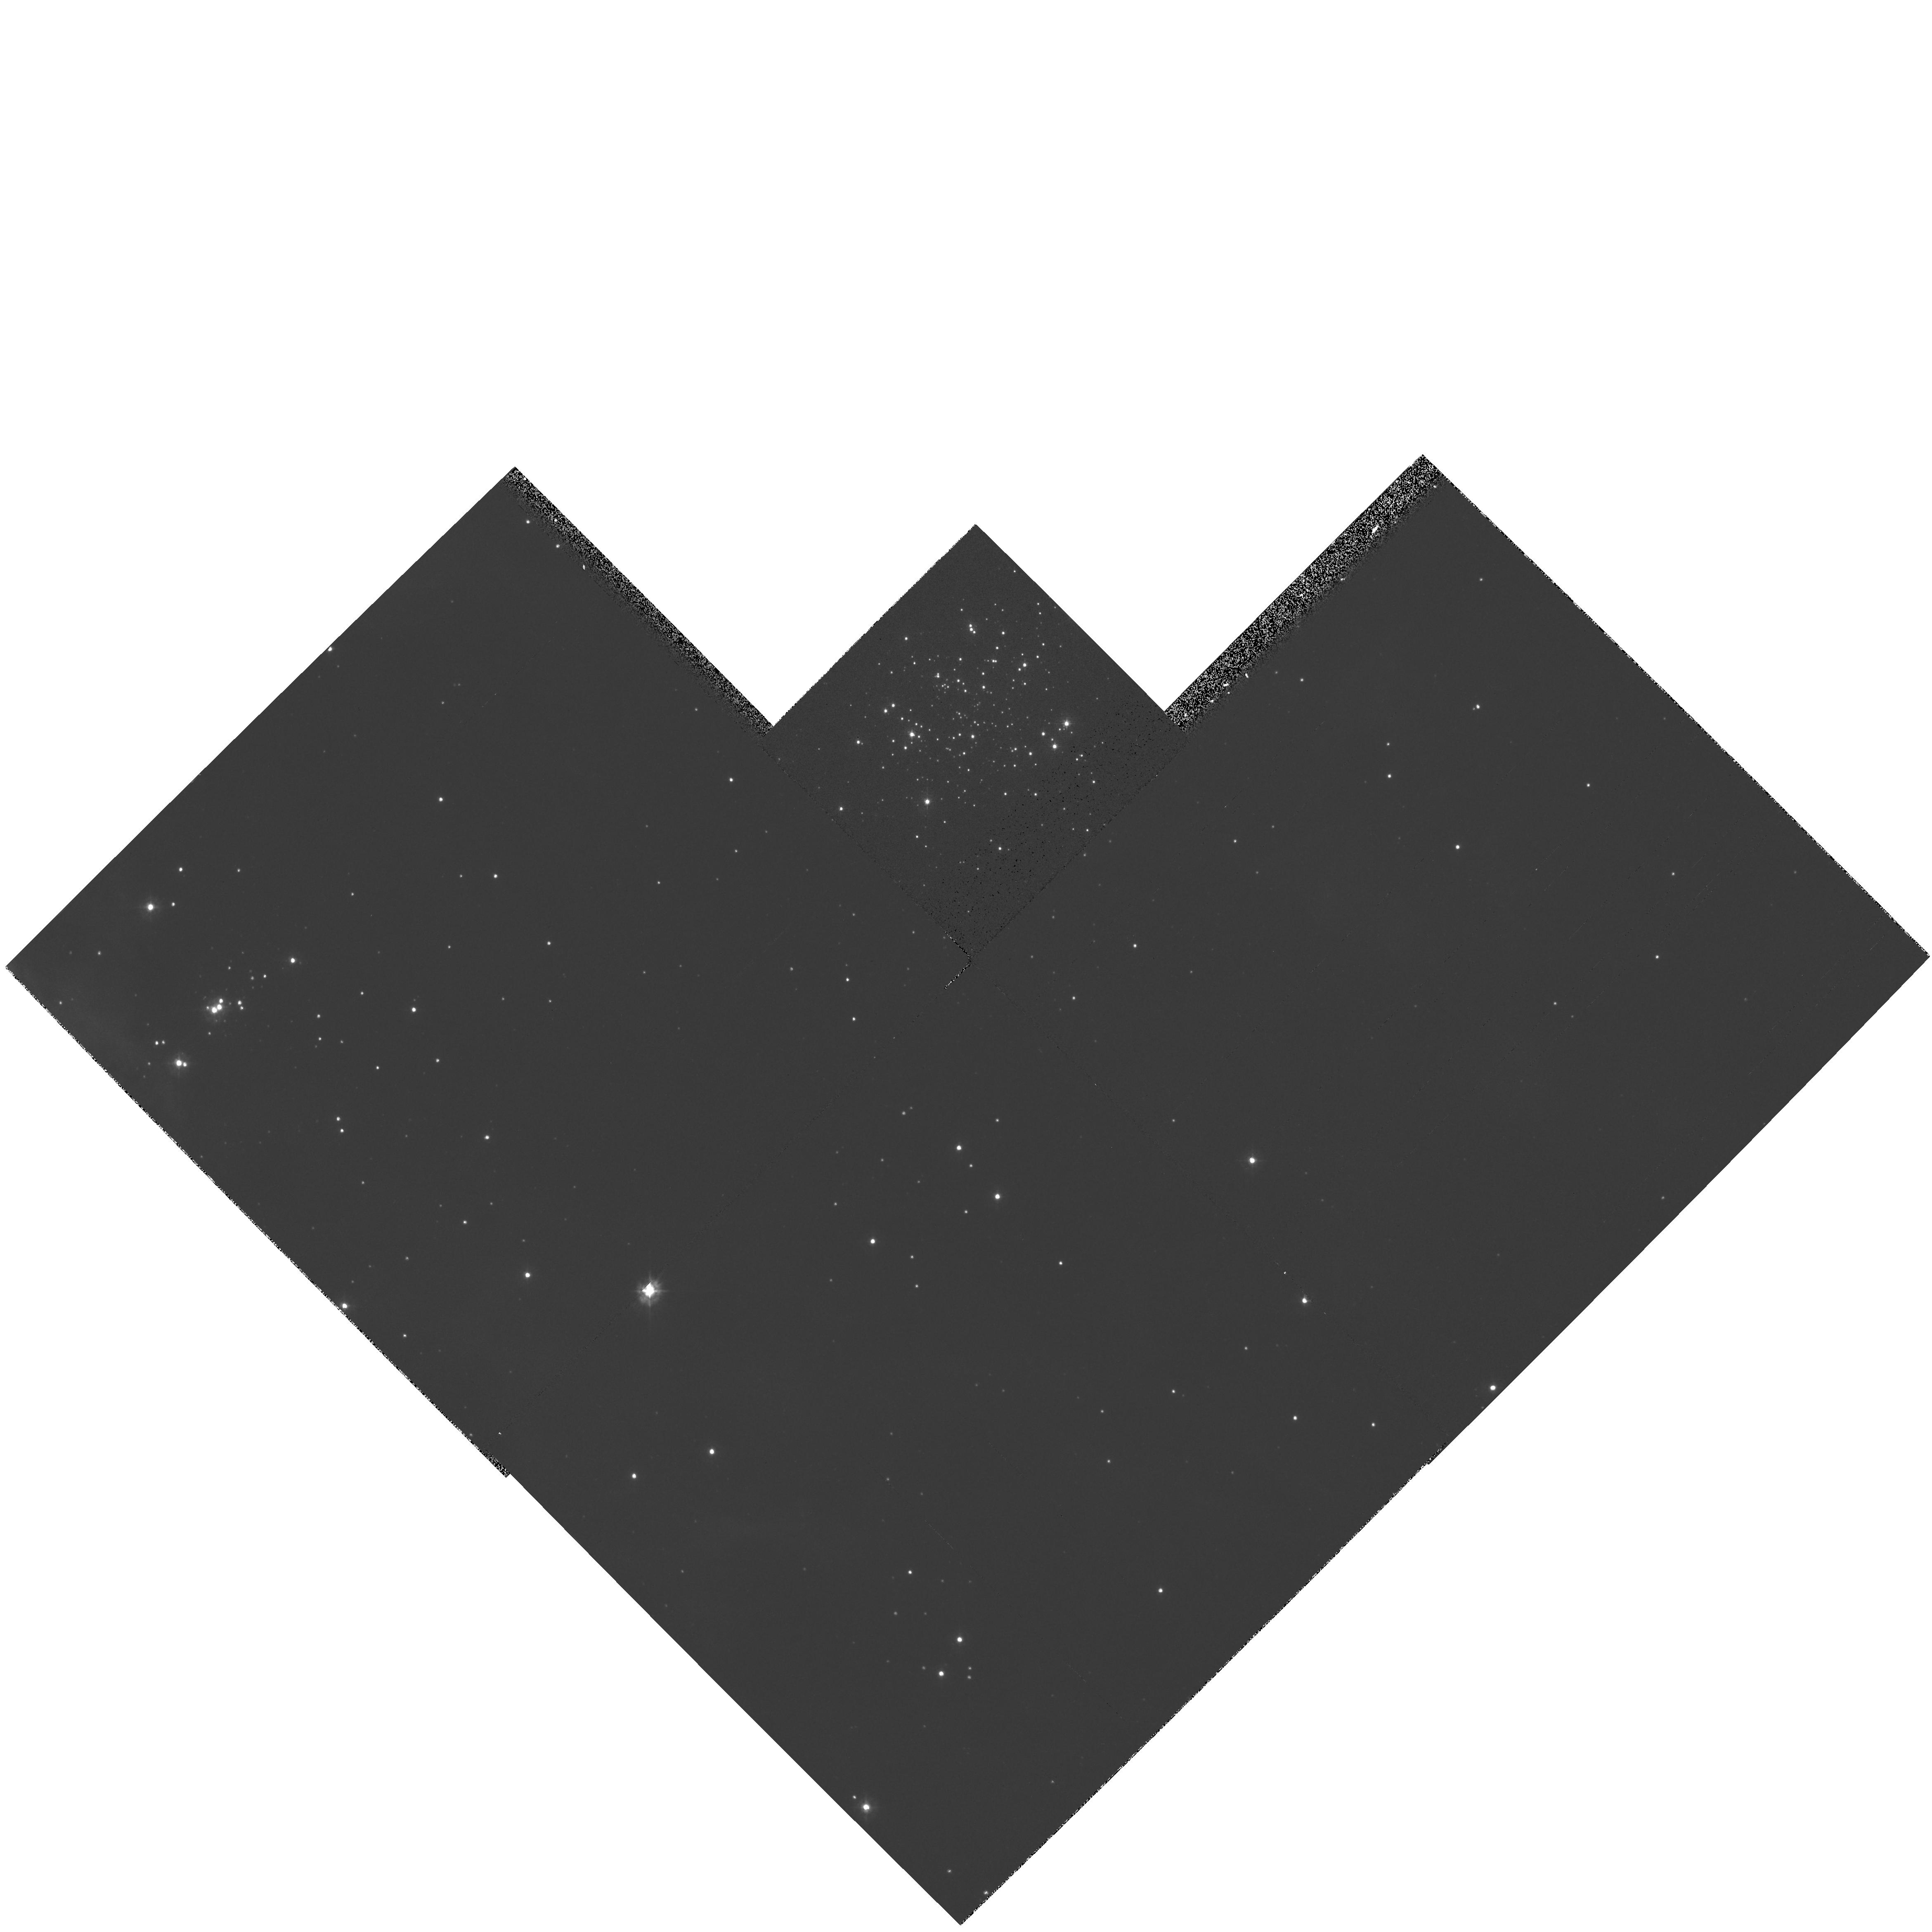
Target: NGC2070-NW-SHELL
Instrument: WFPC2/PC
Filter: F336W
Exposure: 4 min
Observation ID: hst_6122_01_wfpc2_pc_f336w_u30l01

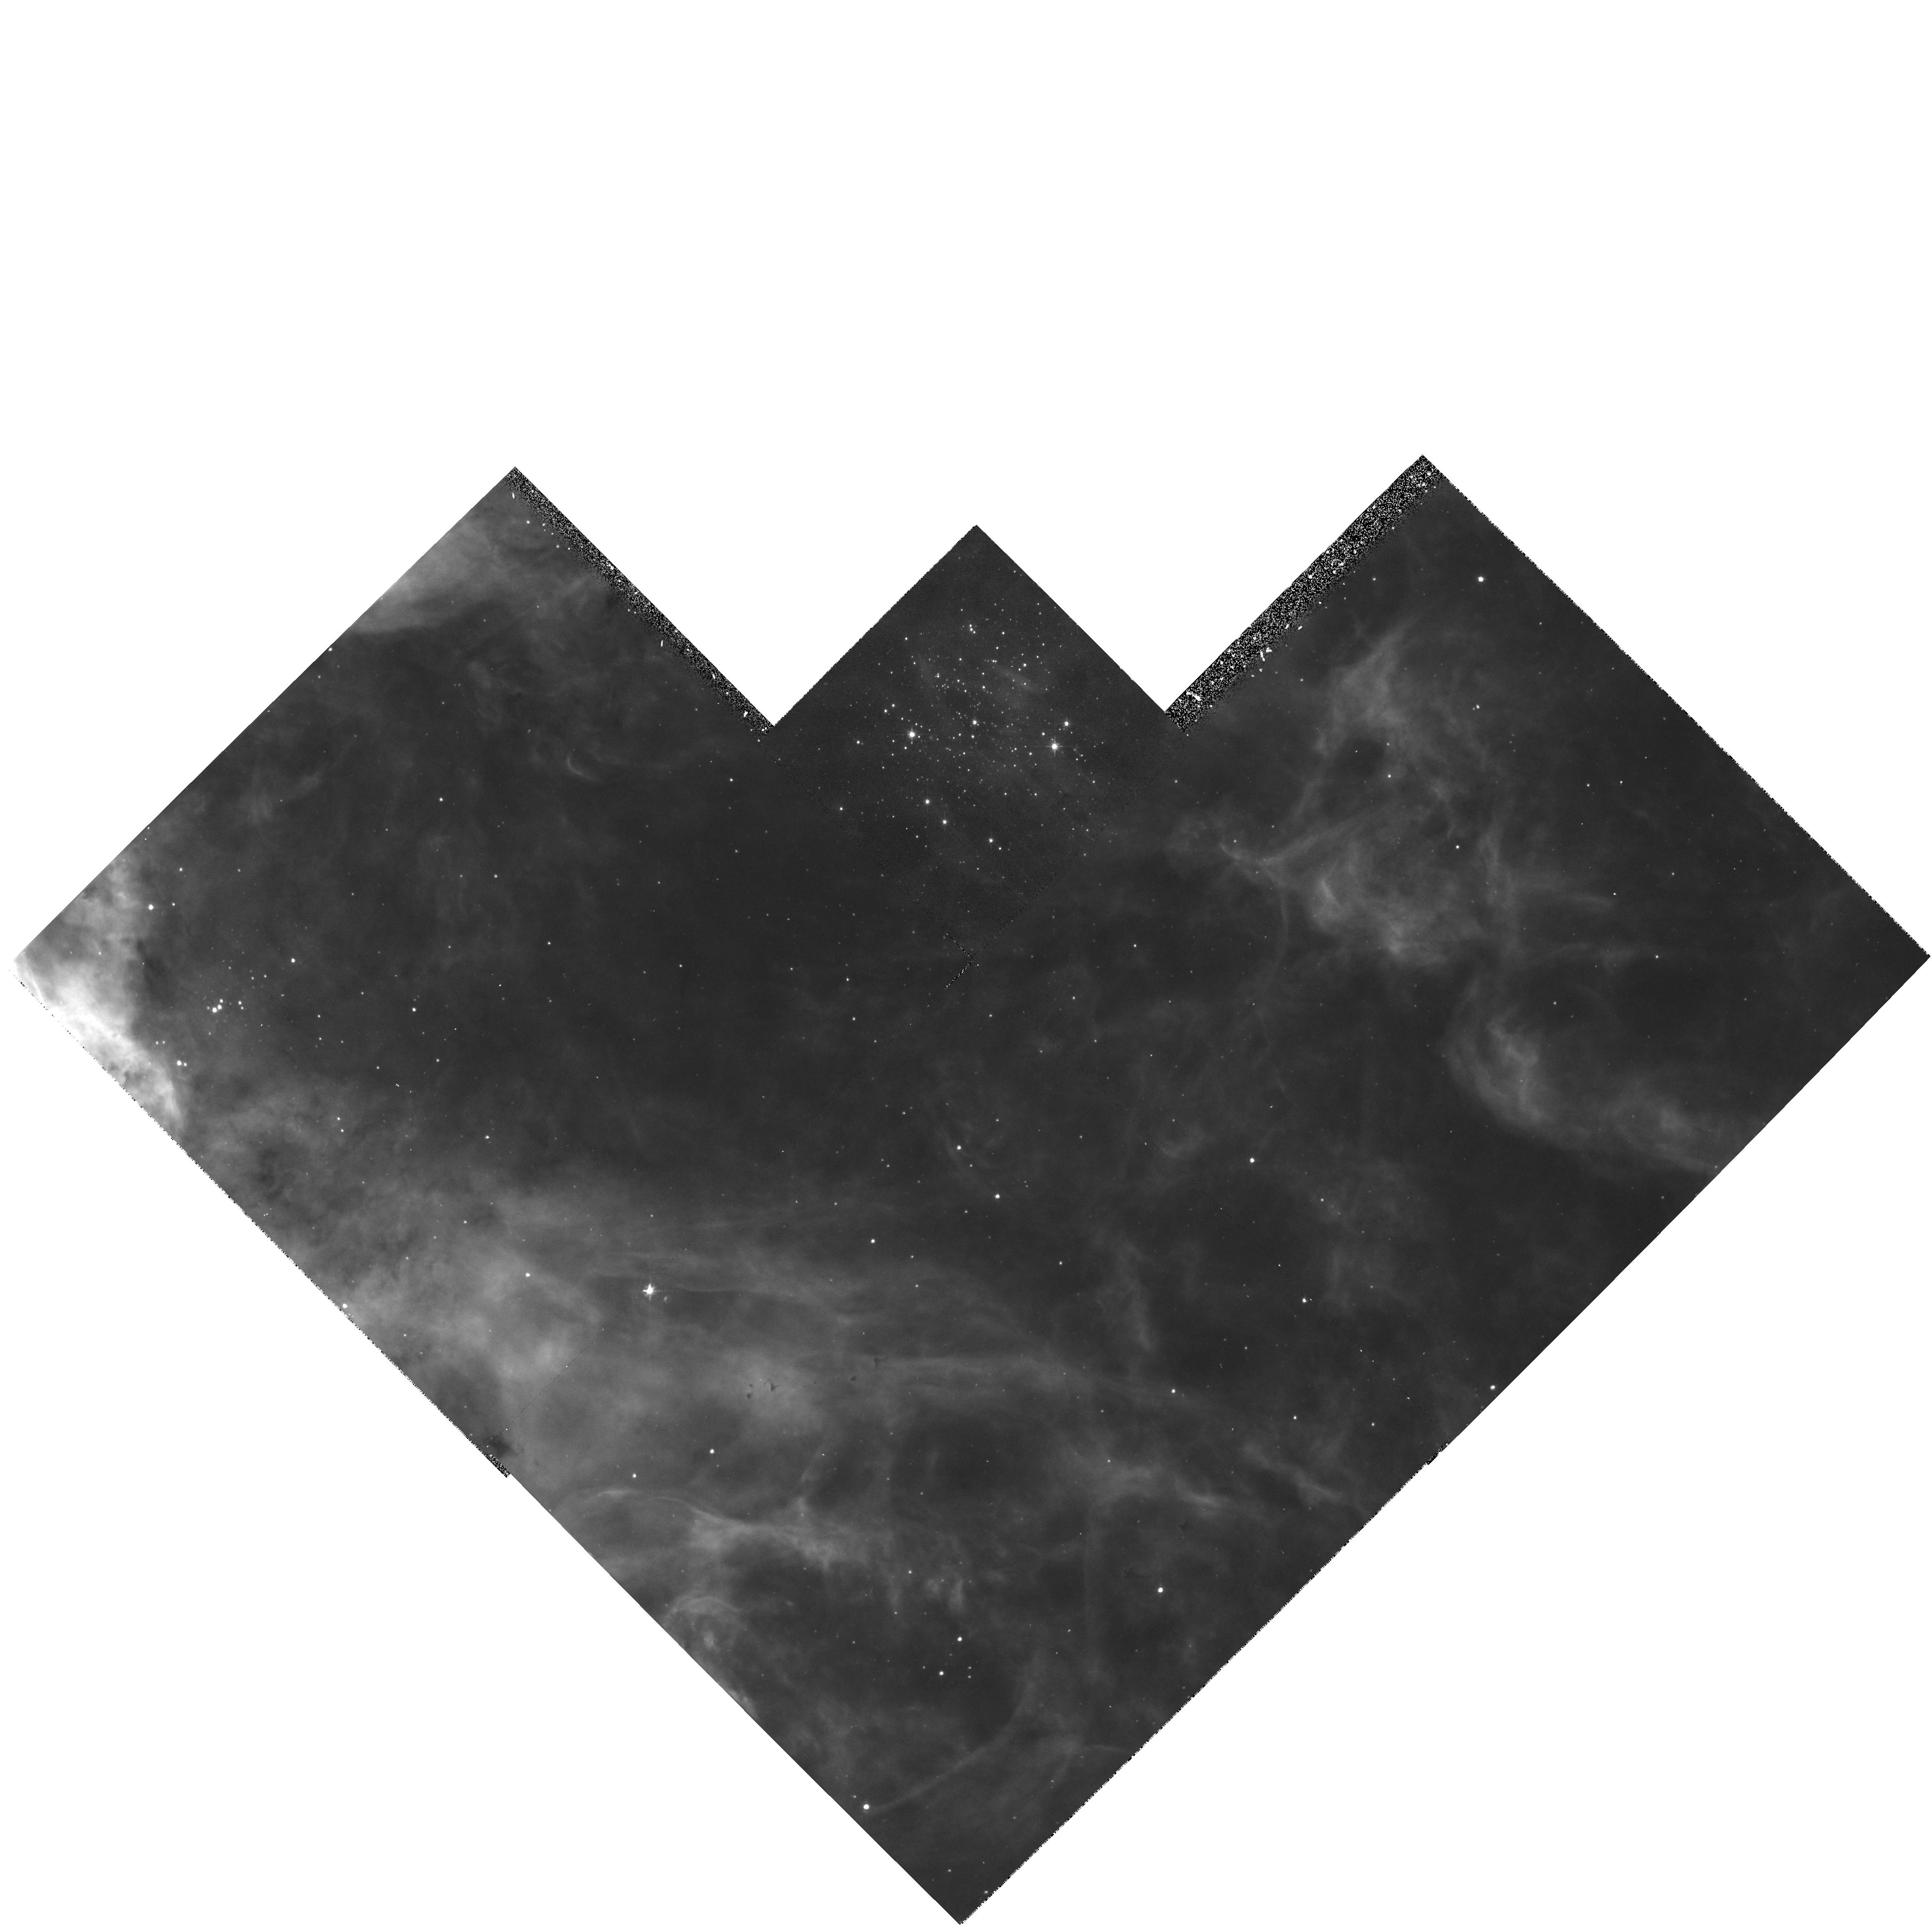
Target: NGC2070-NW-SHELL
Instrument: WFPC2/PC
Filter: F502N
Exposure: 23 min
Observation ID: hst_6122_01_wfpc2_pc_f502n_u30l01

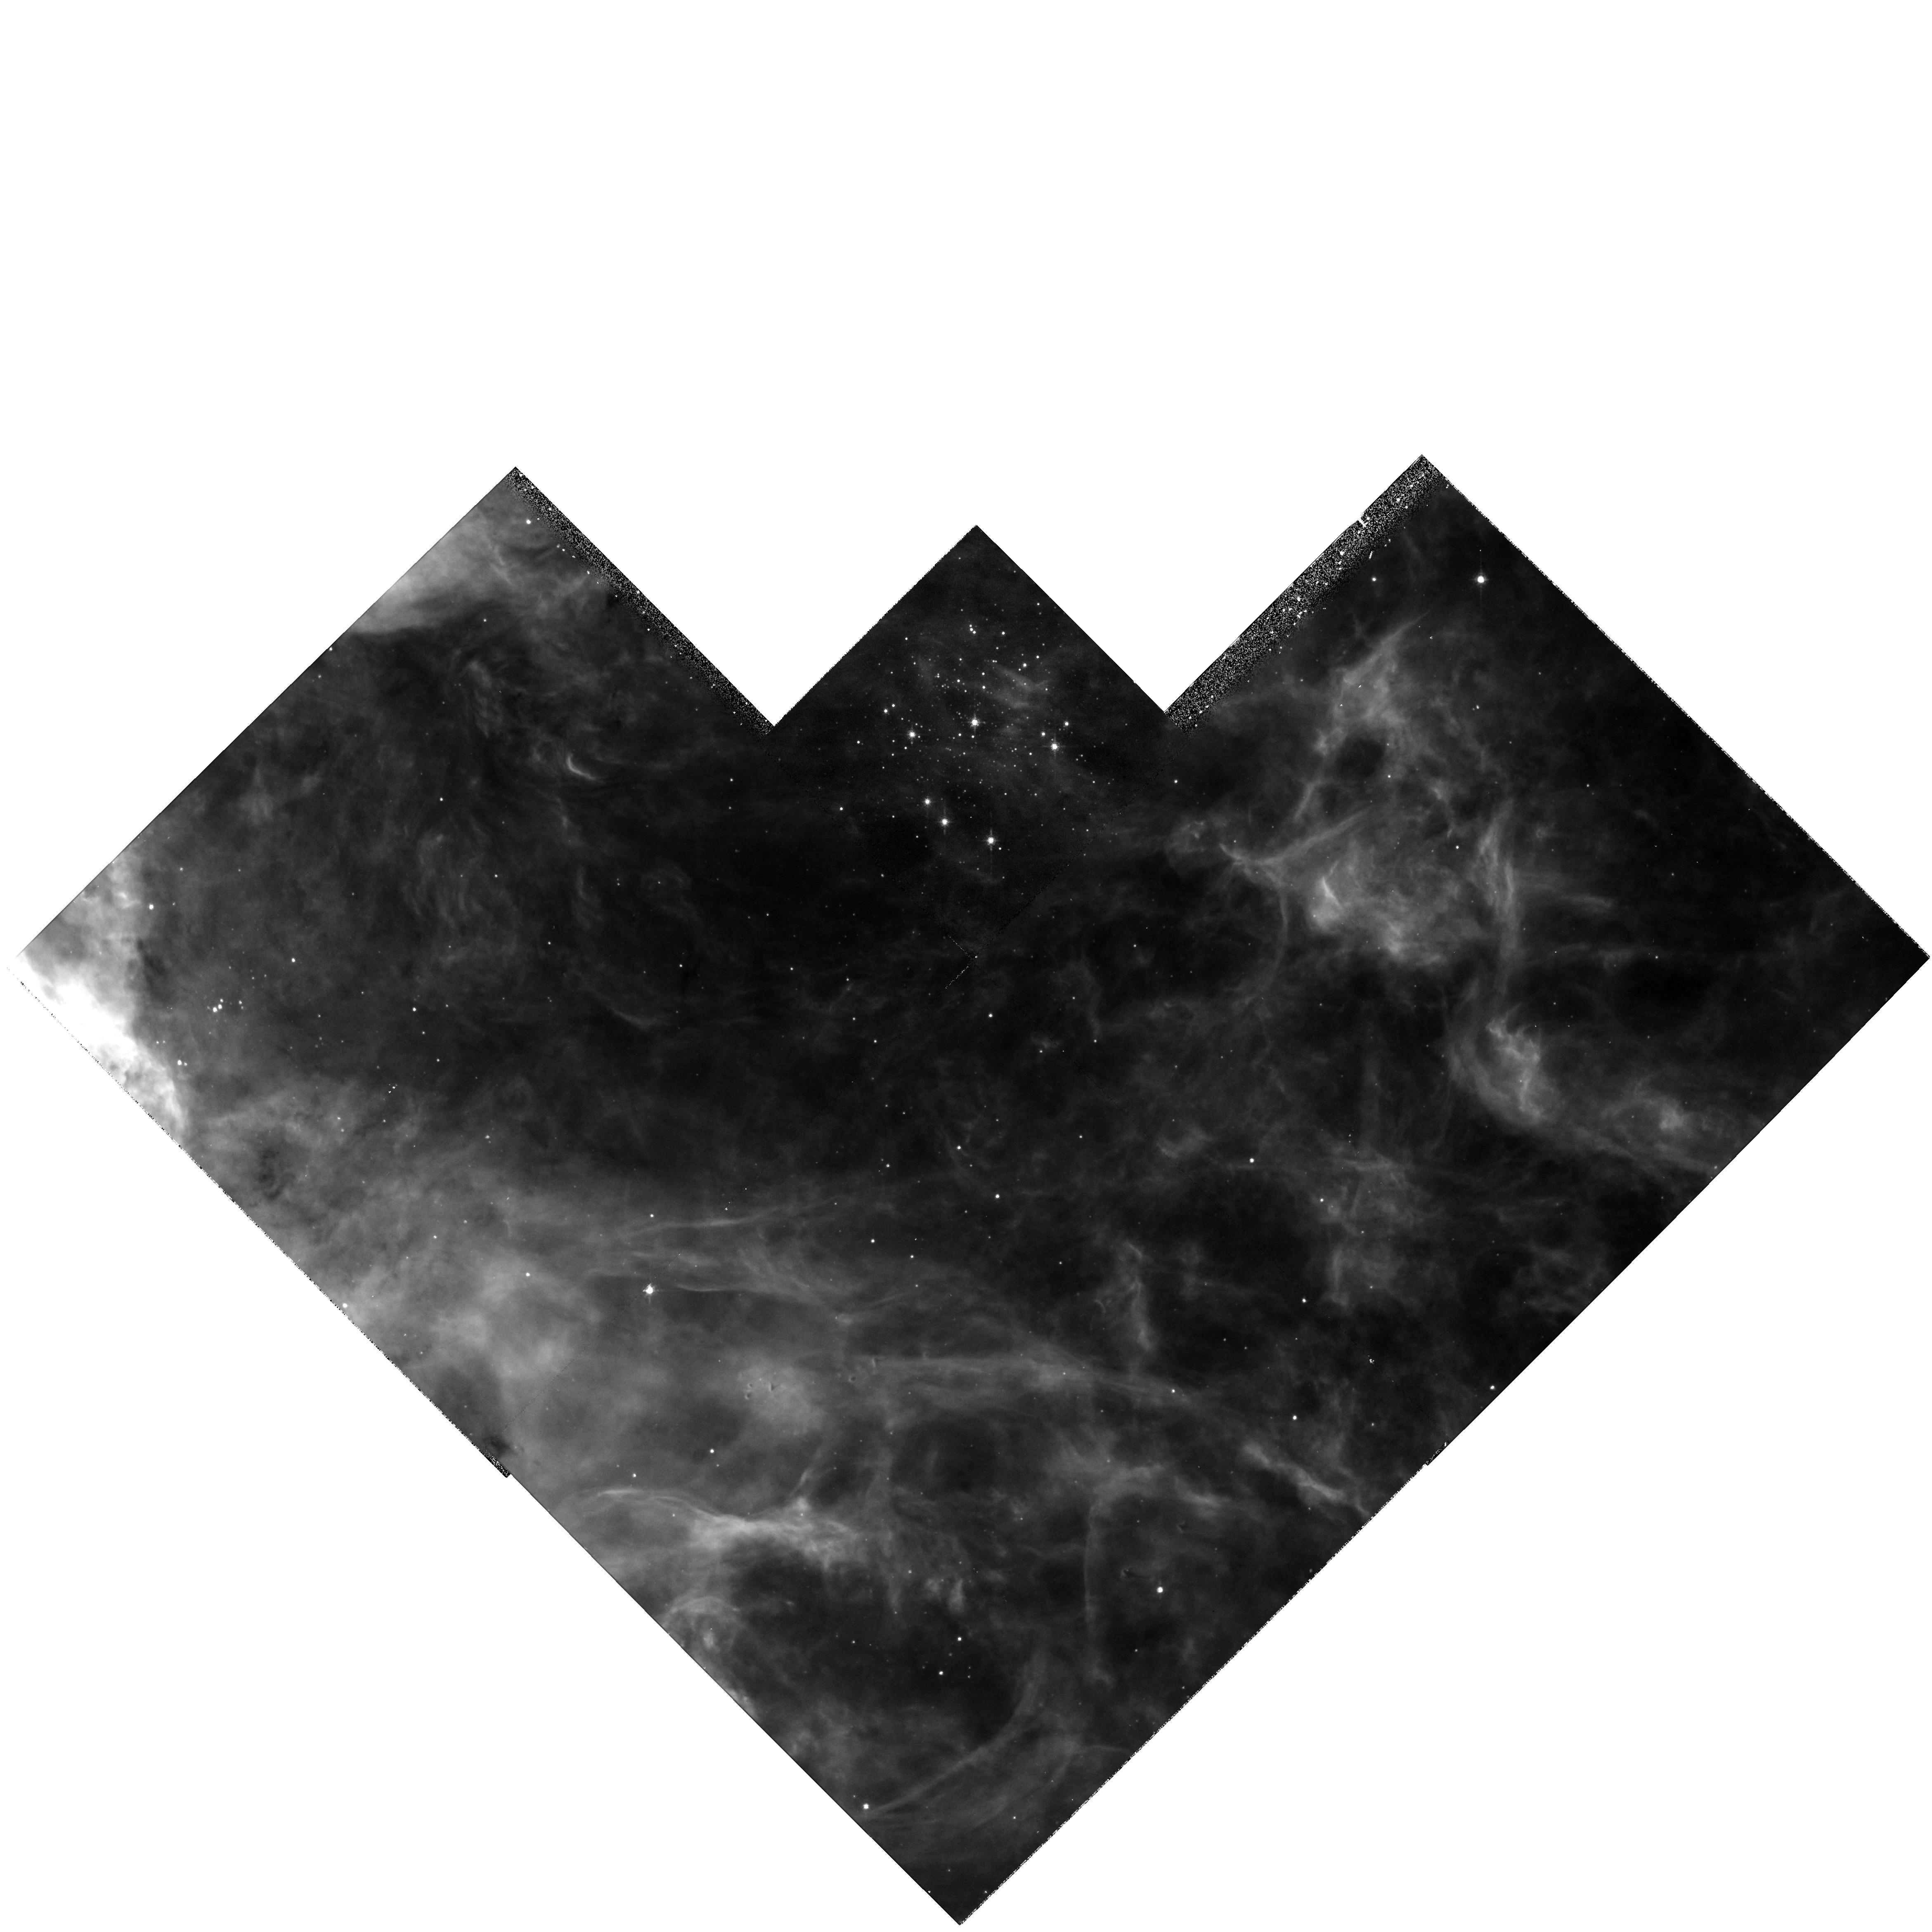
Target: NGC2070-NW-SHELL
Instrument: WFPC2/PC
Filter: F656N
Exposure: 23 min
Observation ID: hst_6122_01_wfpc2_pc_f656n_u30l01

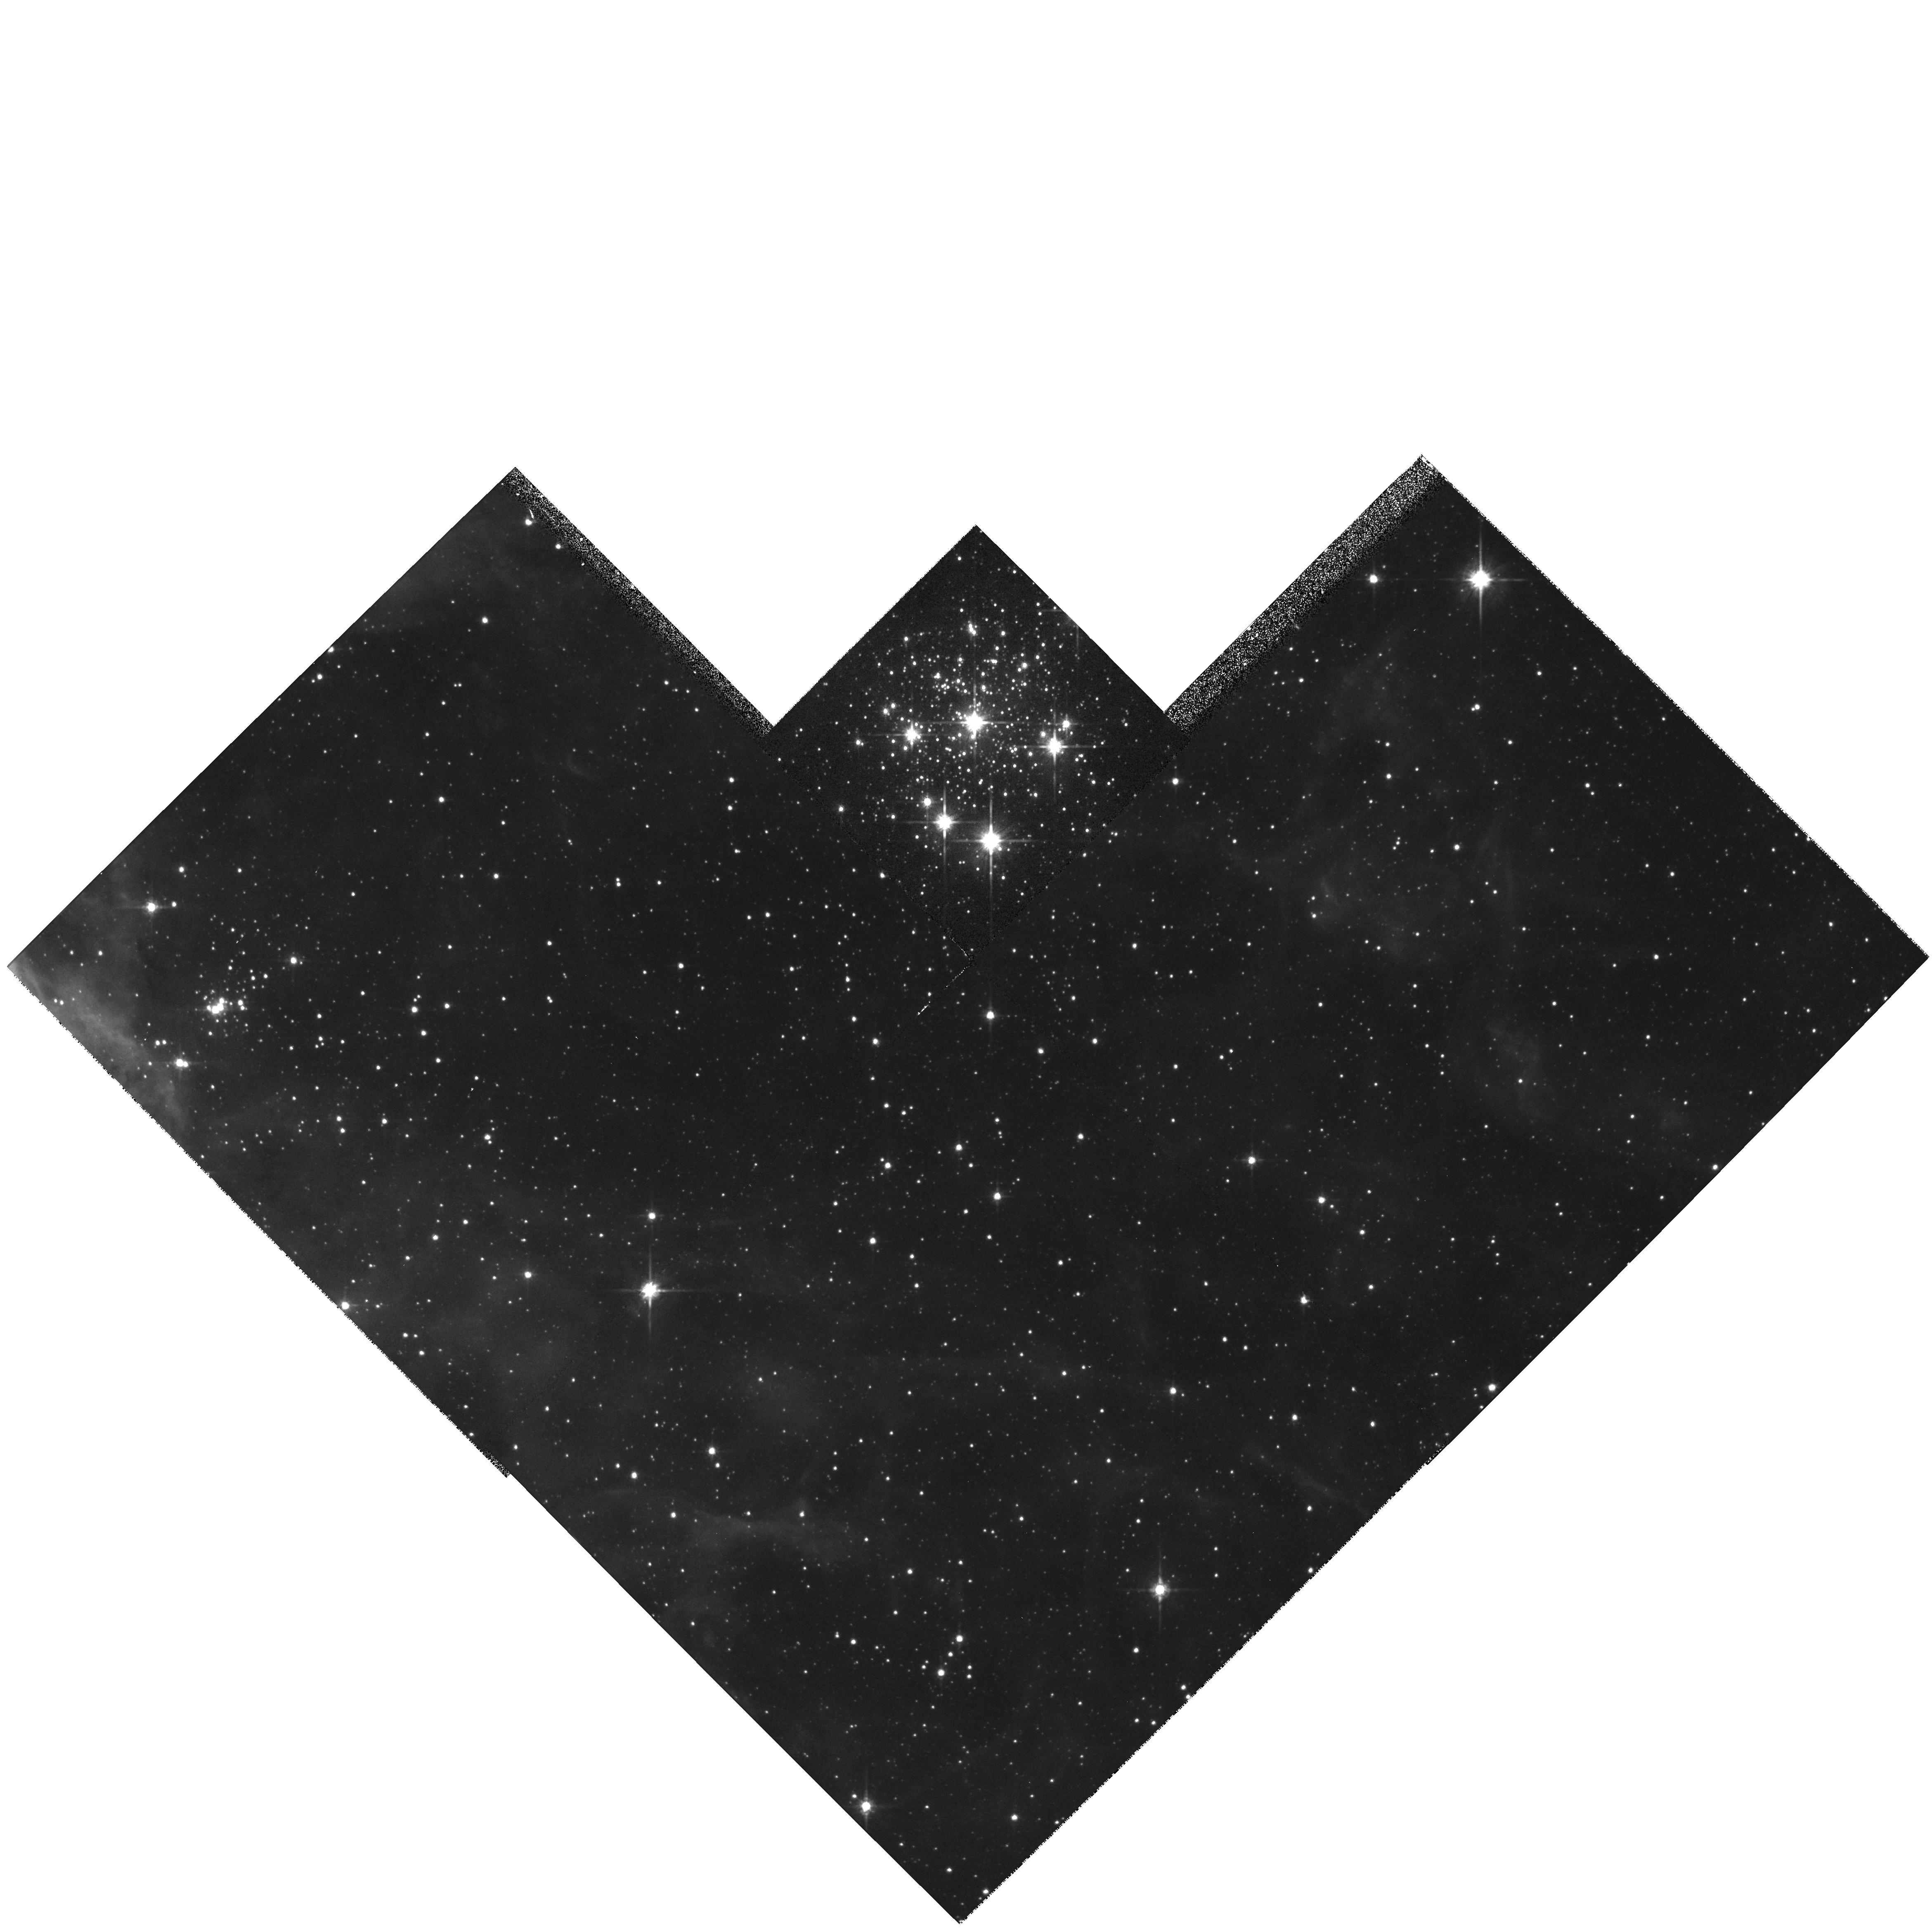
Target: NGC2070-NW-SHELL
Instrument: WFPC2/PC
Filter: F814W
Exposure: 3 min
Observation ID: hst_6122_01_wfpc2_pc_f814w_u30l01

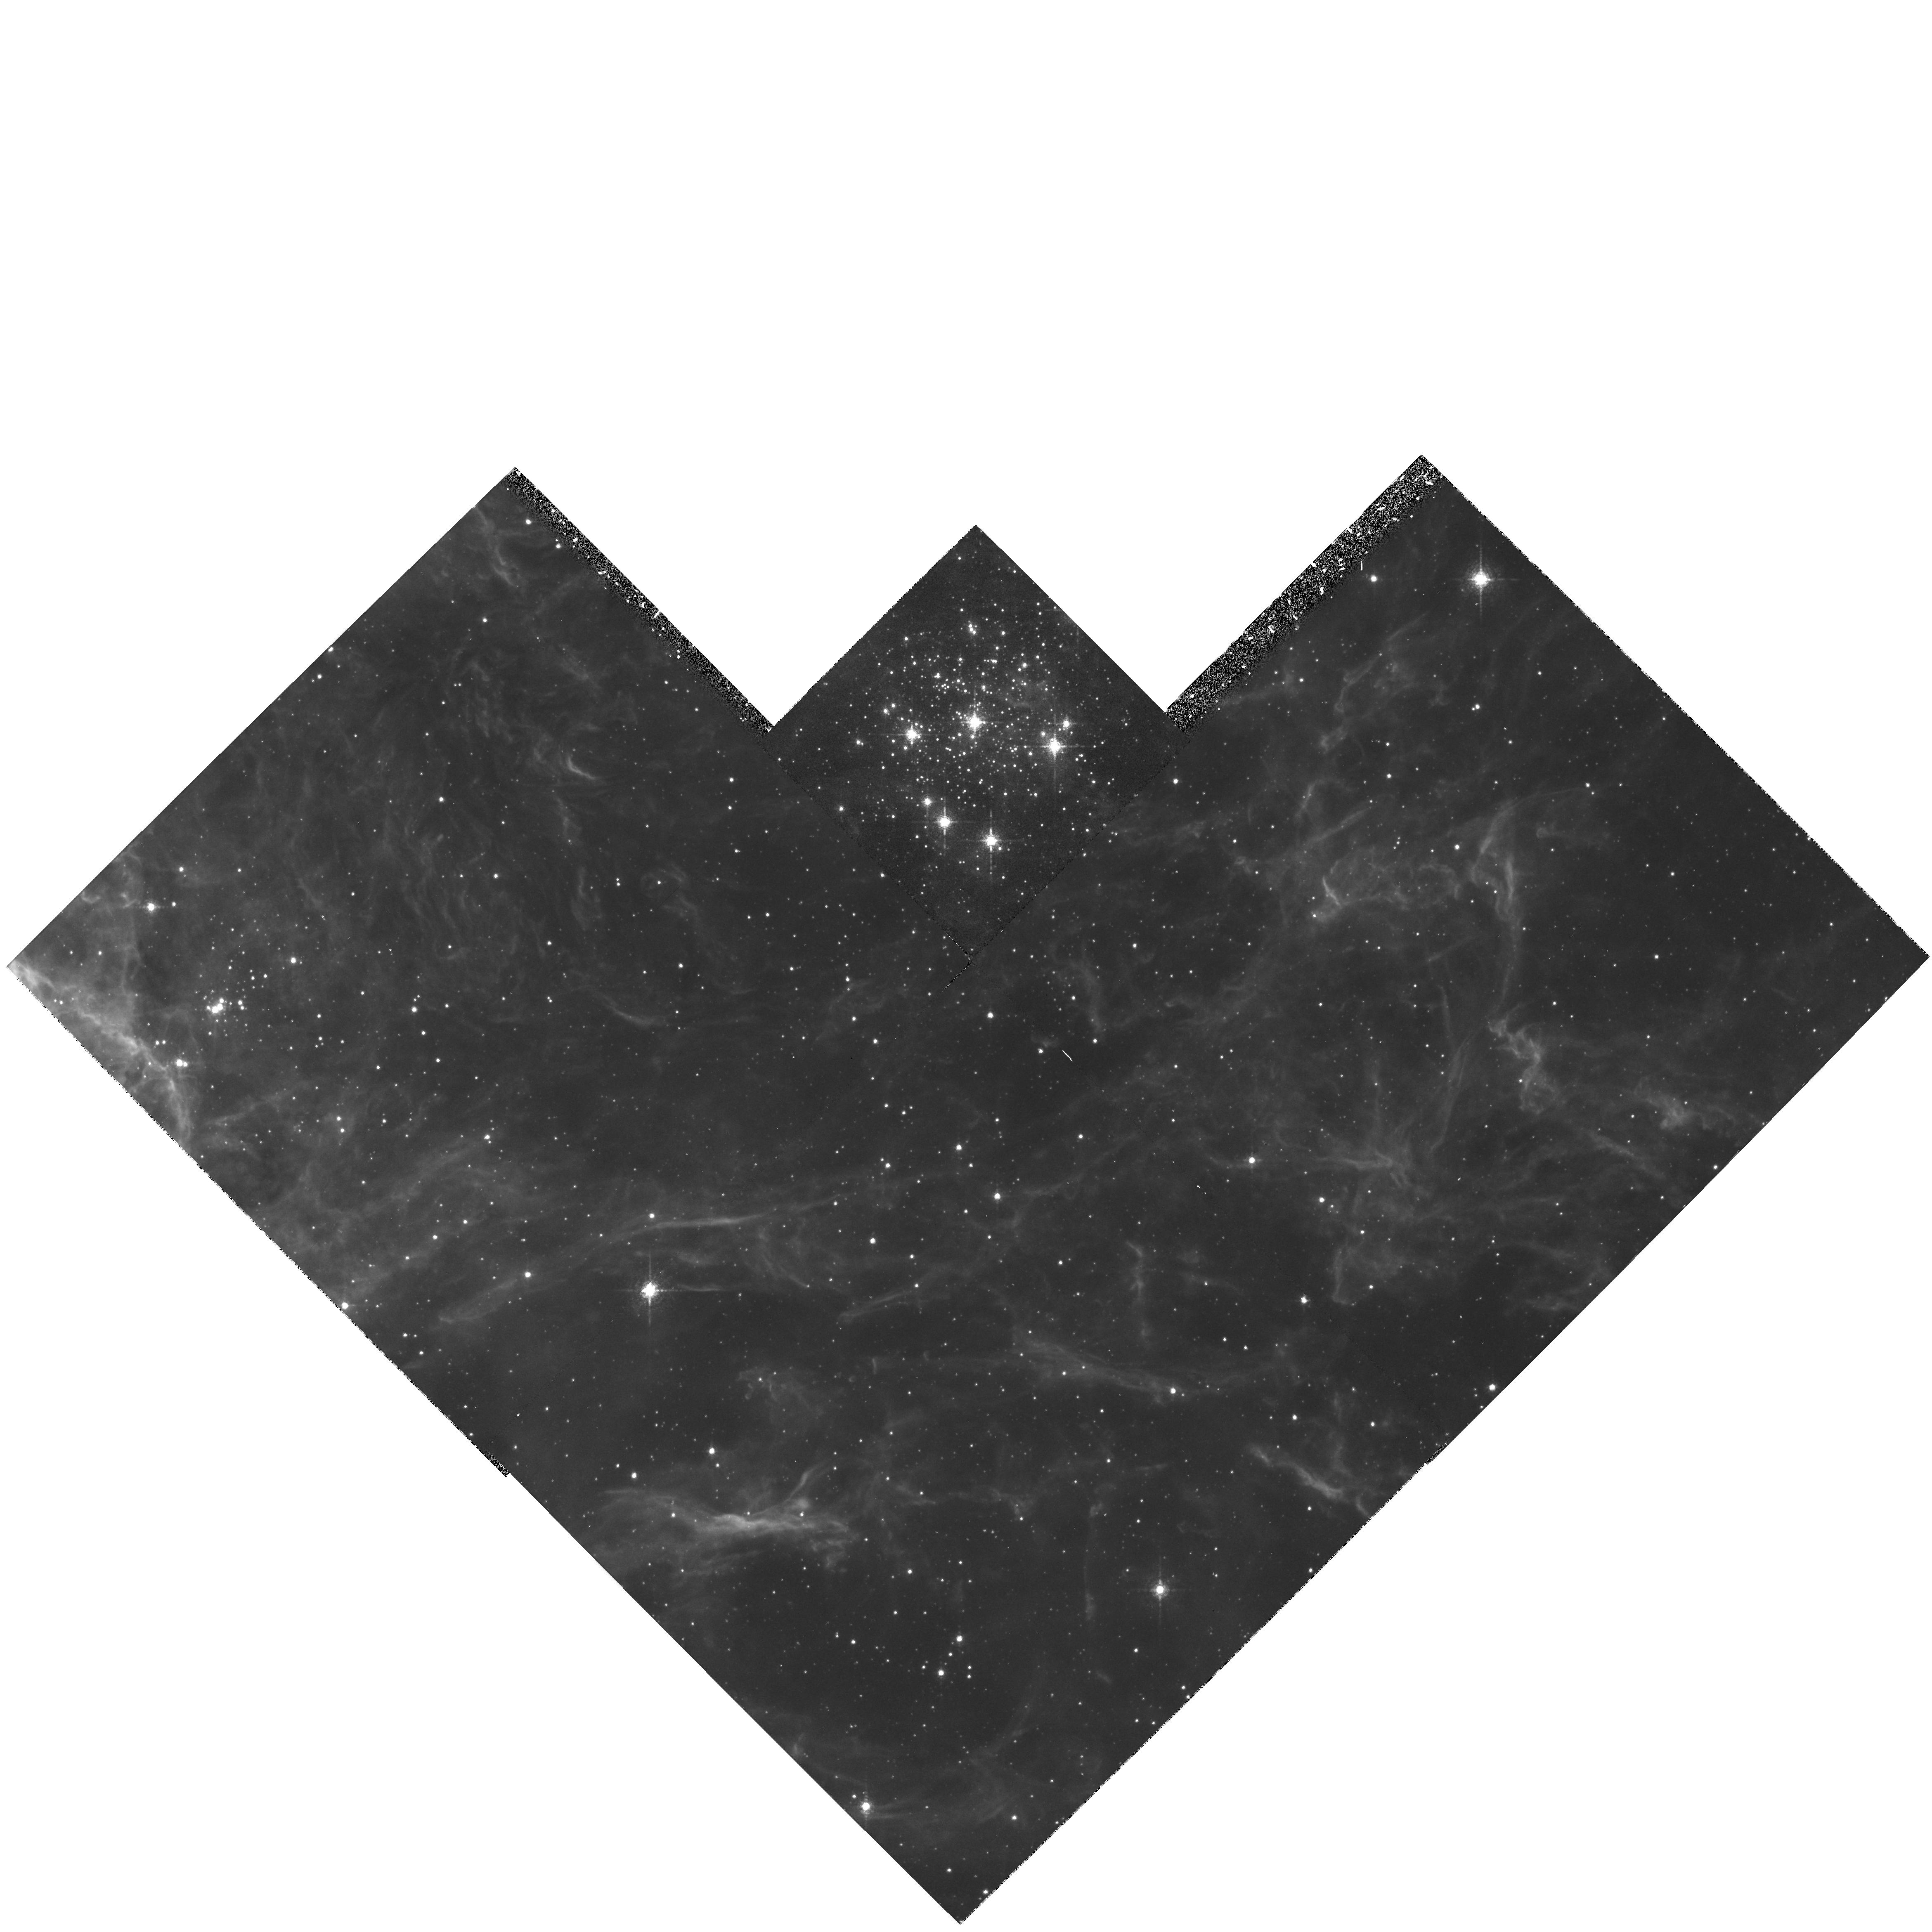
Target: NGC2070-NW-SHELL
Instrument: WFPC2/PC
Filter: F673N
Exposure: 1.2 h
Observation ID: hst_6122_01_wfpc2_pc_f673n_u30l01

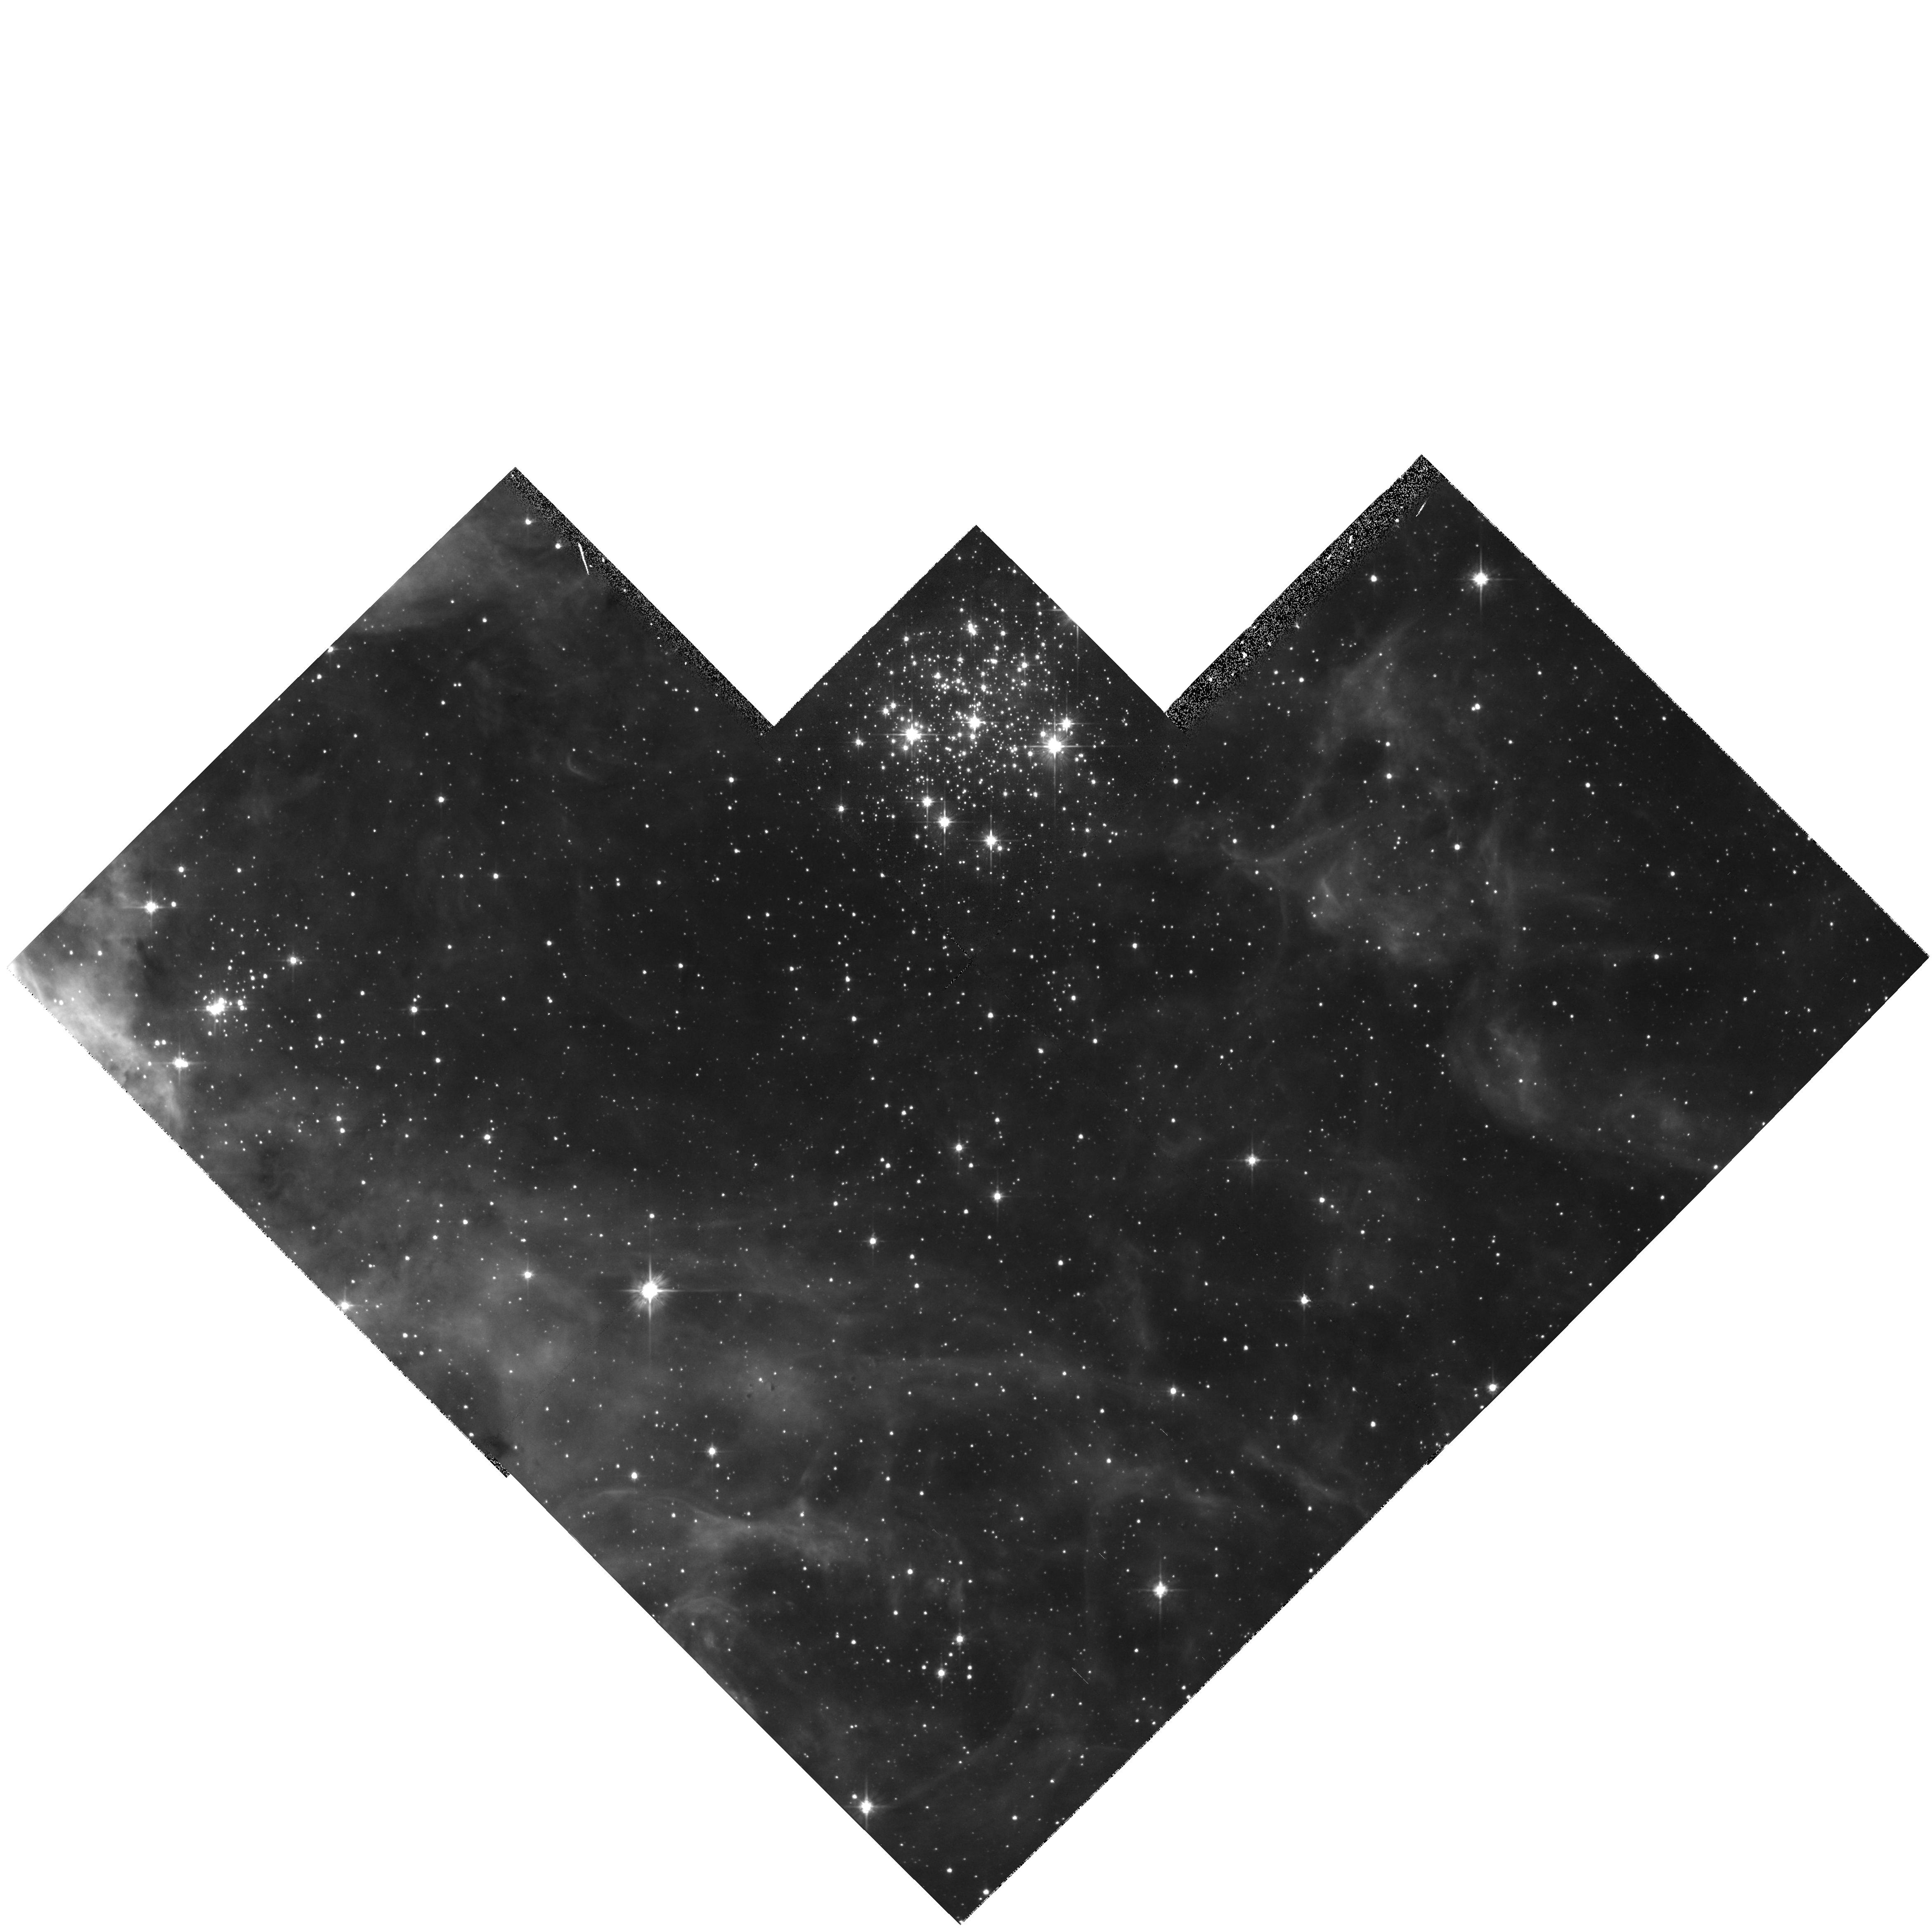
Target: NGC2070-NW-SHELL
Instrument: WFPC2/PC
Filter: F555W
Exposure: 7 min
Observation ID: hst_6122_01_wfpc2_pc_f555w_u30l01

HIGH-RESOLUTION IMAGING OF SHOCKS IN 30 DORADUS (PI: Chu, You-Hua)

30 Doradus in the Large Magellanic Cloud is the nearest giant H II region. It provides a unique opportunity to study the interactions between a large number of massive stars and the interstellar medium. It contains large shell structures that emit bright diffuse X-rays and show shocked material at DeltaV up to 300 kms. HST WFPC2 images only exist for the central 2min point5 of 30 Dor, where the interstellar and stellar conditions are vastly different from those in the supershells in outlying regions. Therefore, we request WFPC2 images of three of these shells in the H Alpha S II and O III emission lines. With the high spatial resolution we can for the first time image SNR shocks in superbubbles, study the cloudy medium of a giant H II region, map cloud-cloud collisions, model a supershell around a cluster, and search for circumstellar shells around massive stars.